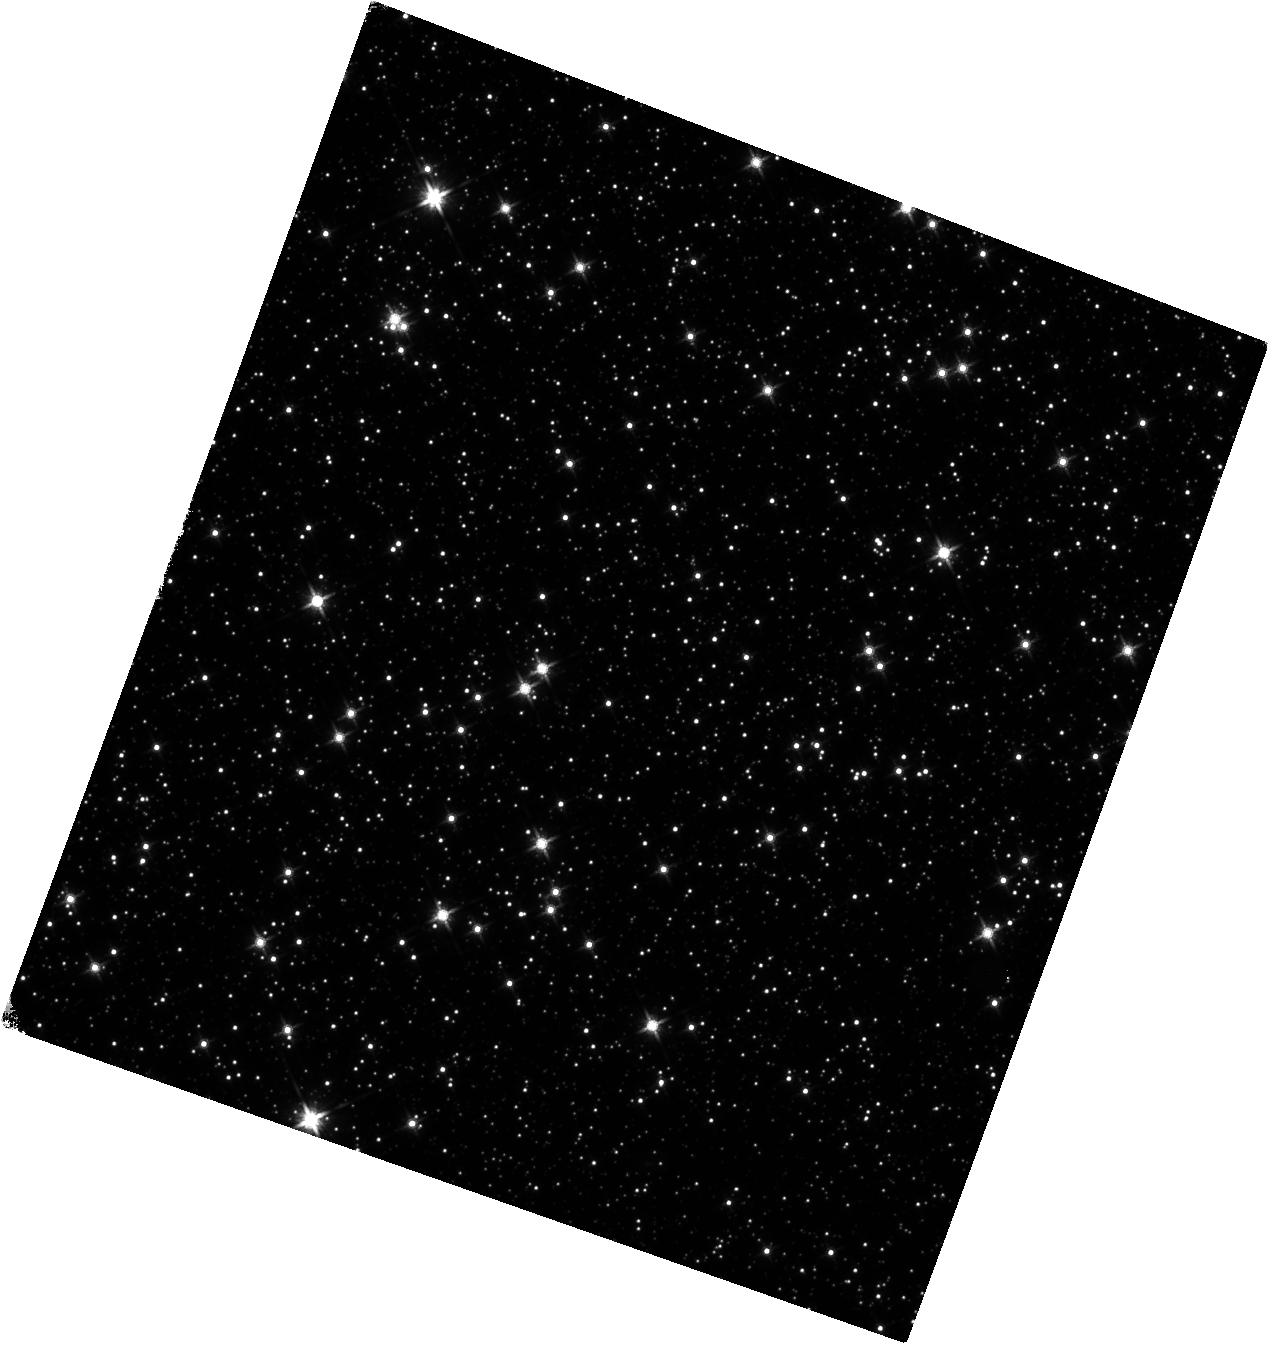
Target: SGR1935+2154
Instrument: WFC3/IR
Filter: F140W
Exposure: 40 min
Observation ID: hst_14502_01_wfc3_ir_f140w_id4801

The IR counterpart and proper motion of SGR 1935+2154 (PI: Levan, Andrew James)

We request a single orbit of WFC/IR observations of the soft gamma repeater SGR 1935+2154. Our HST observations during a previous outburst have identified a candidate counterpart while the source was bright. A renewed period of intense activity has just begun, and it is likely that the source is now once again bright enough for a secure high signal to noise detection. Our new observation will enable a direct measurement of the proper motion of the source, allowing us trace it back to its place of birth, or put stringent limits on birth locations. Simultaneously the observations will also track the IR behaviour during outburst, and determine how it compares to its X-ray flux. The source is too faint for ground based observaitons, and these observations can only be obtained while the source is in outburst. Given the typical long quiescent periods for SGRs this new outburst may well represent the only opportunity to conduct these observations in the remaining lifetime of HST.